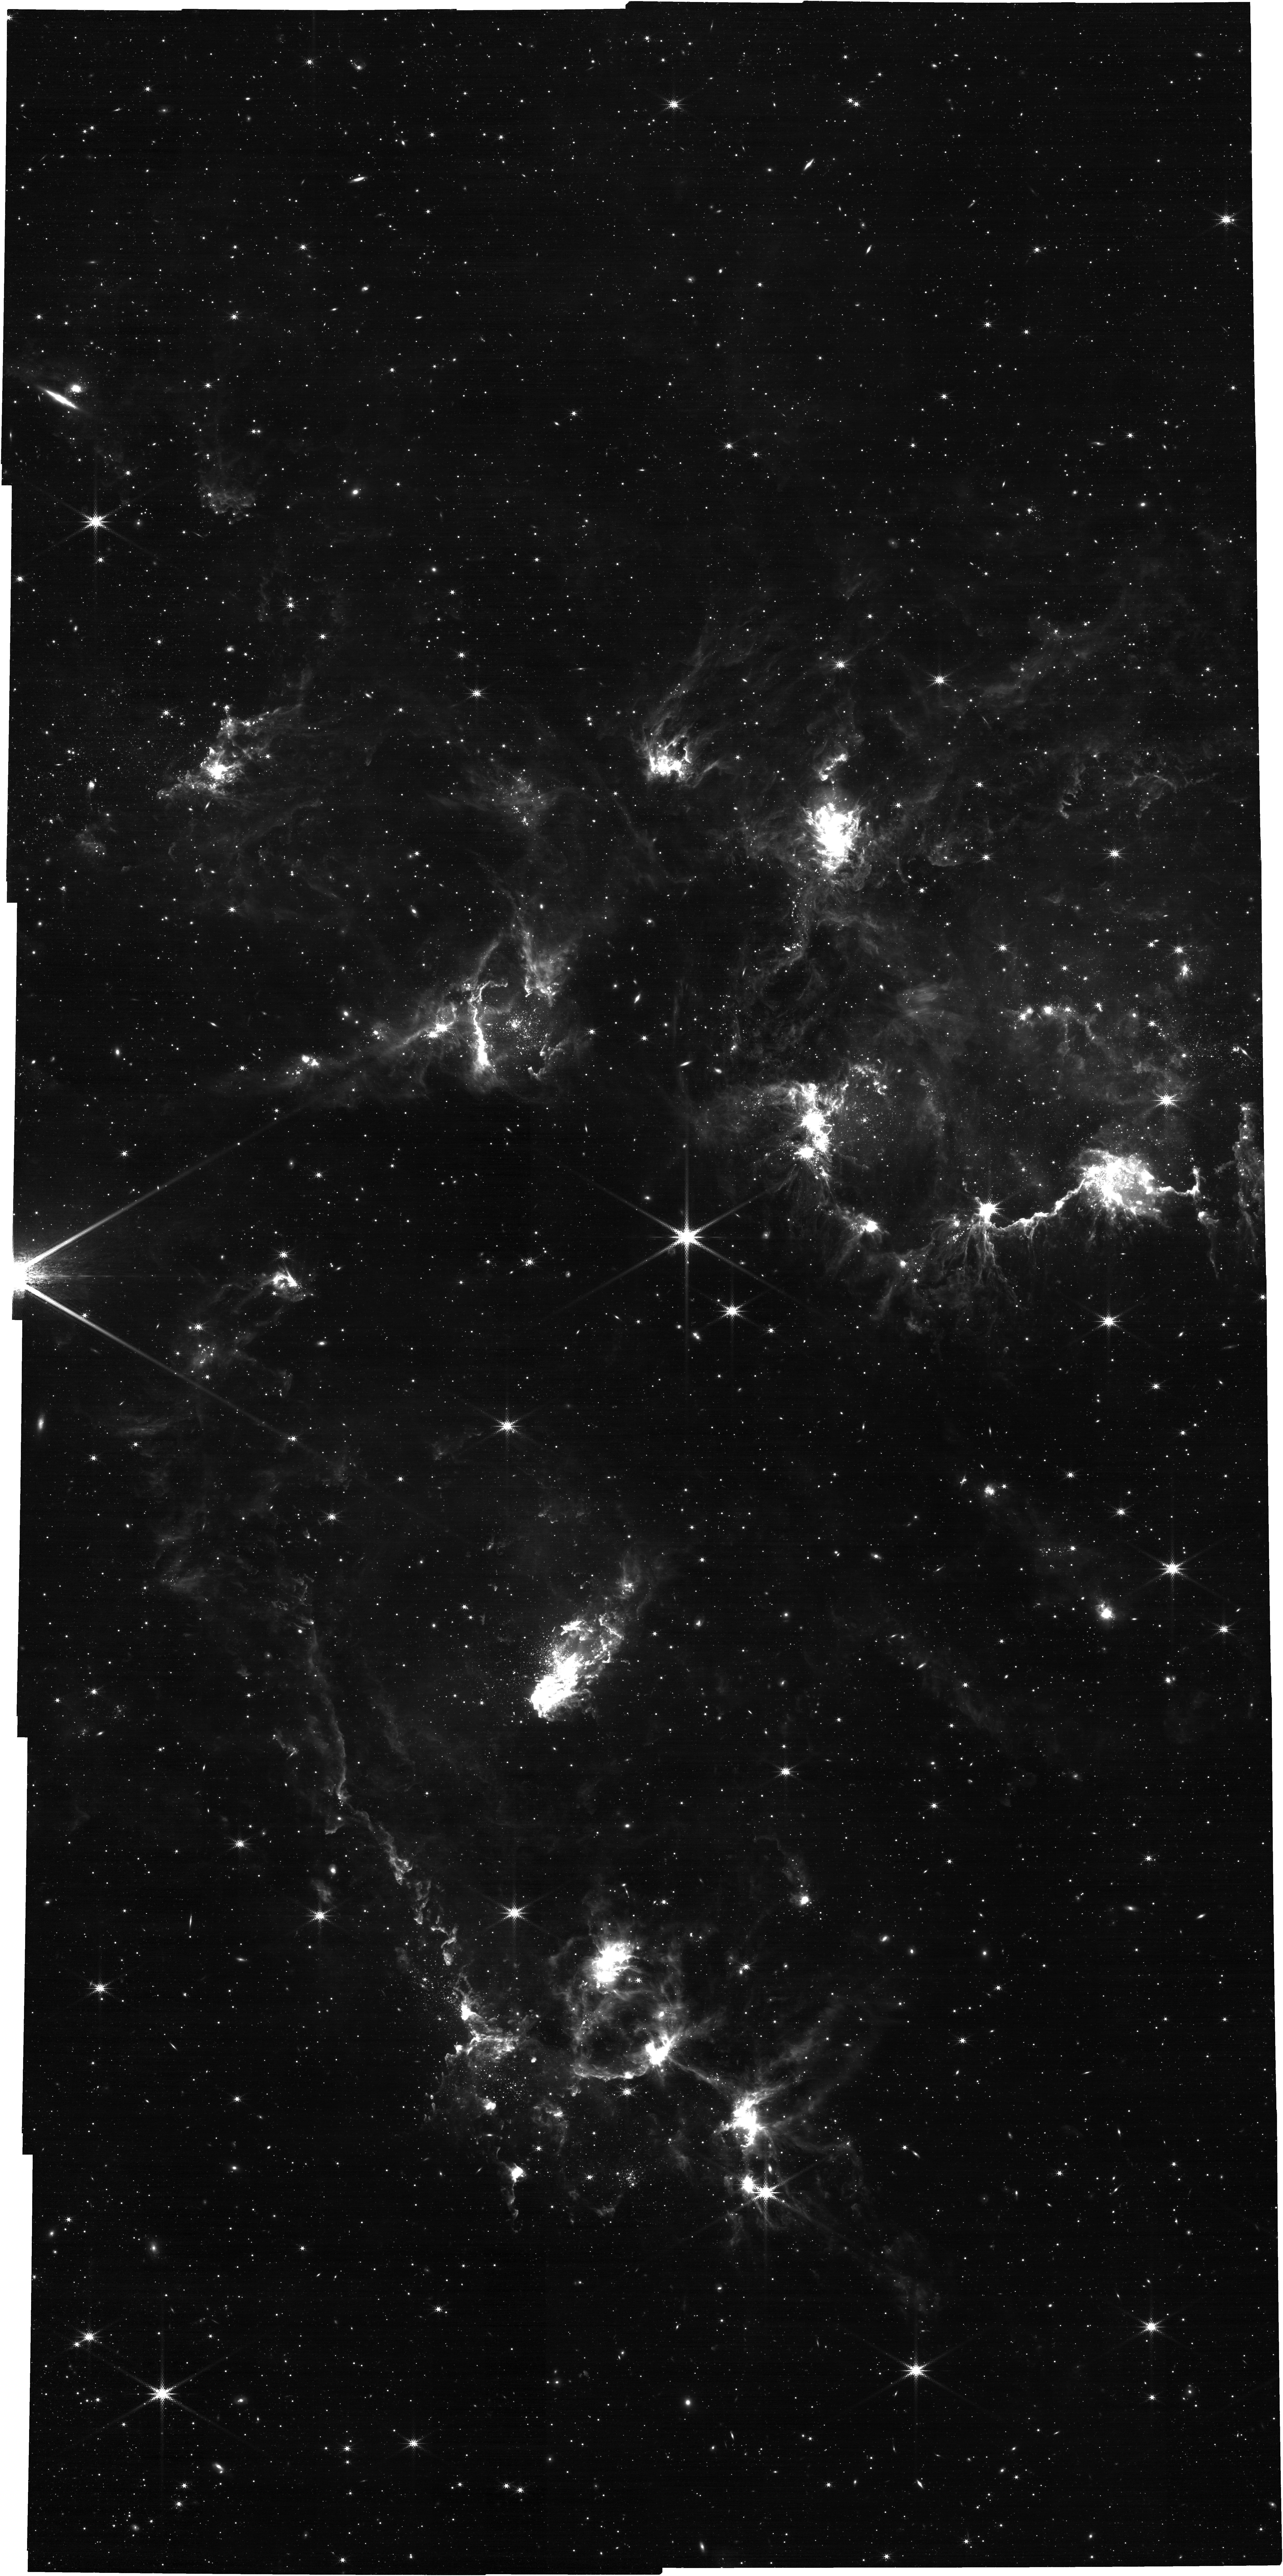
Target: N83
Instrument: NIRCAM
Filter: F335M
Exposure: 1.4 h
Observation ID: jw04567-o002_t001_nircam_clear-f335m

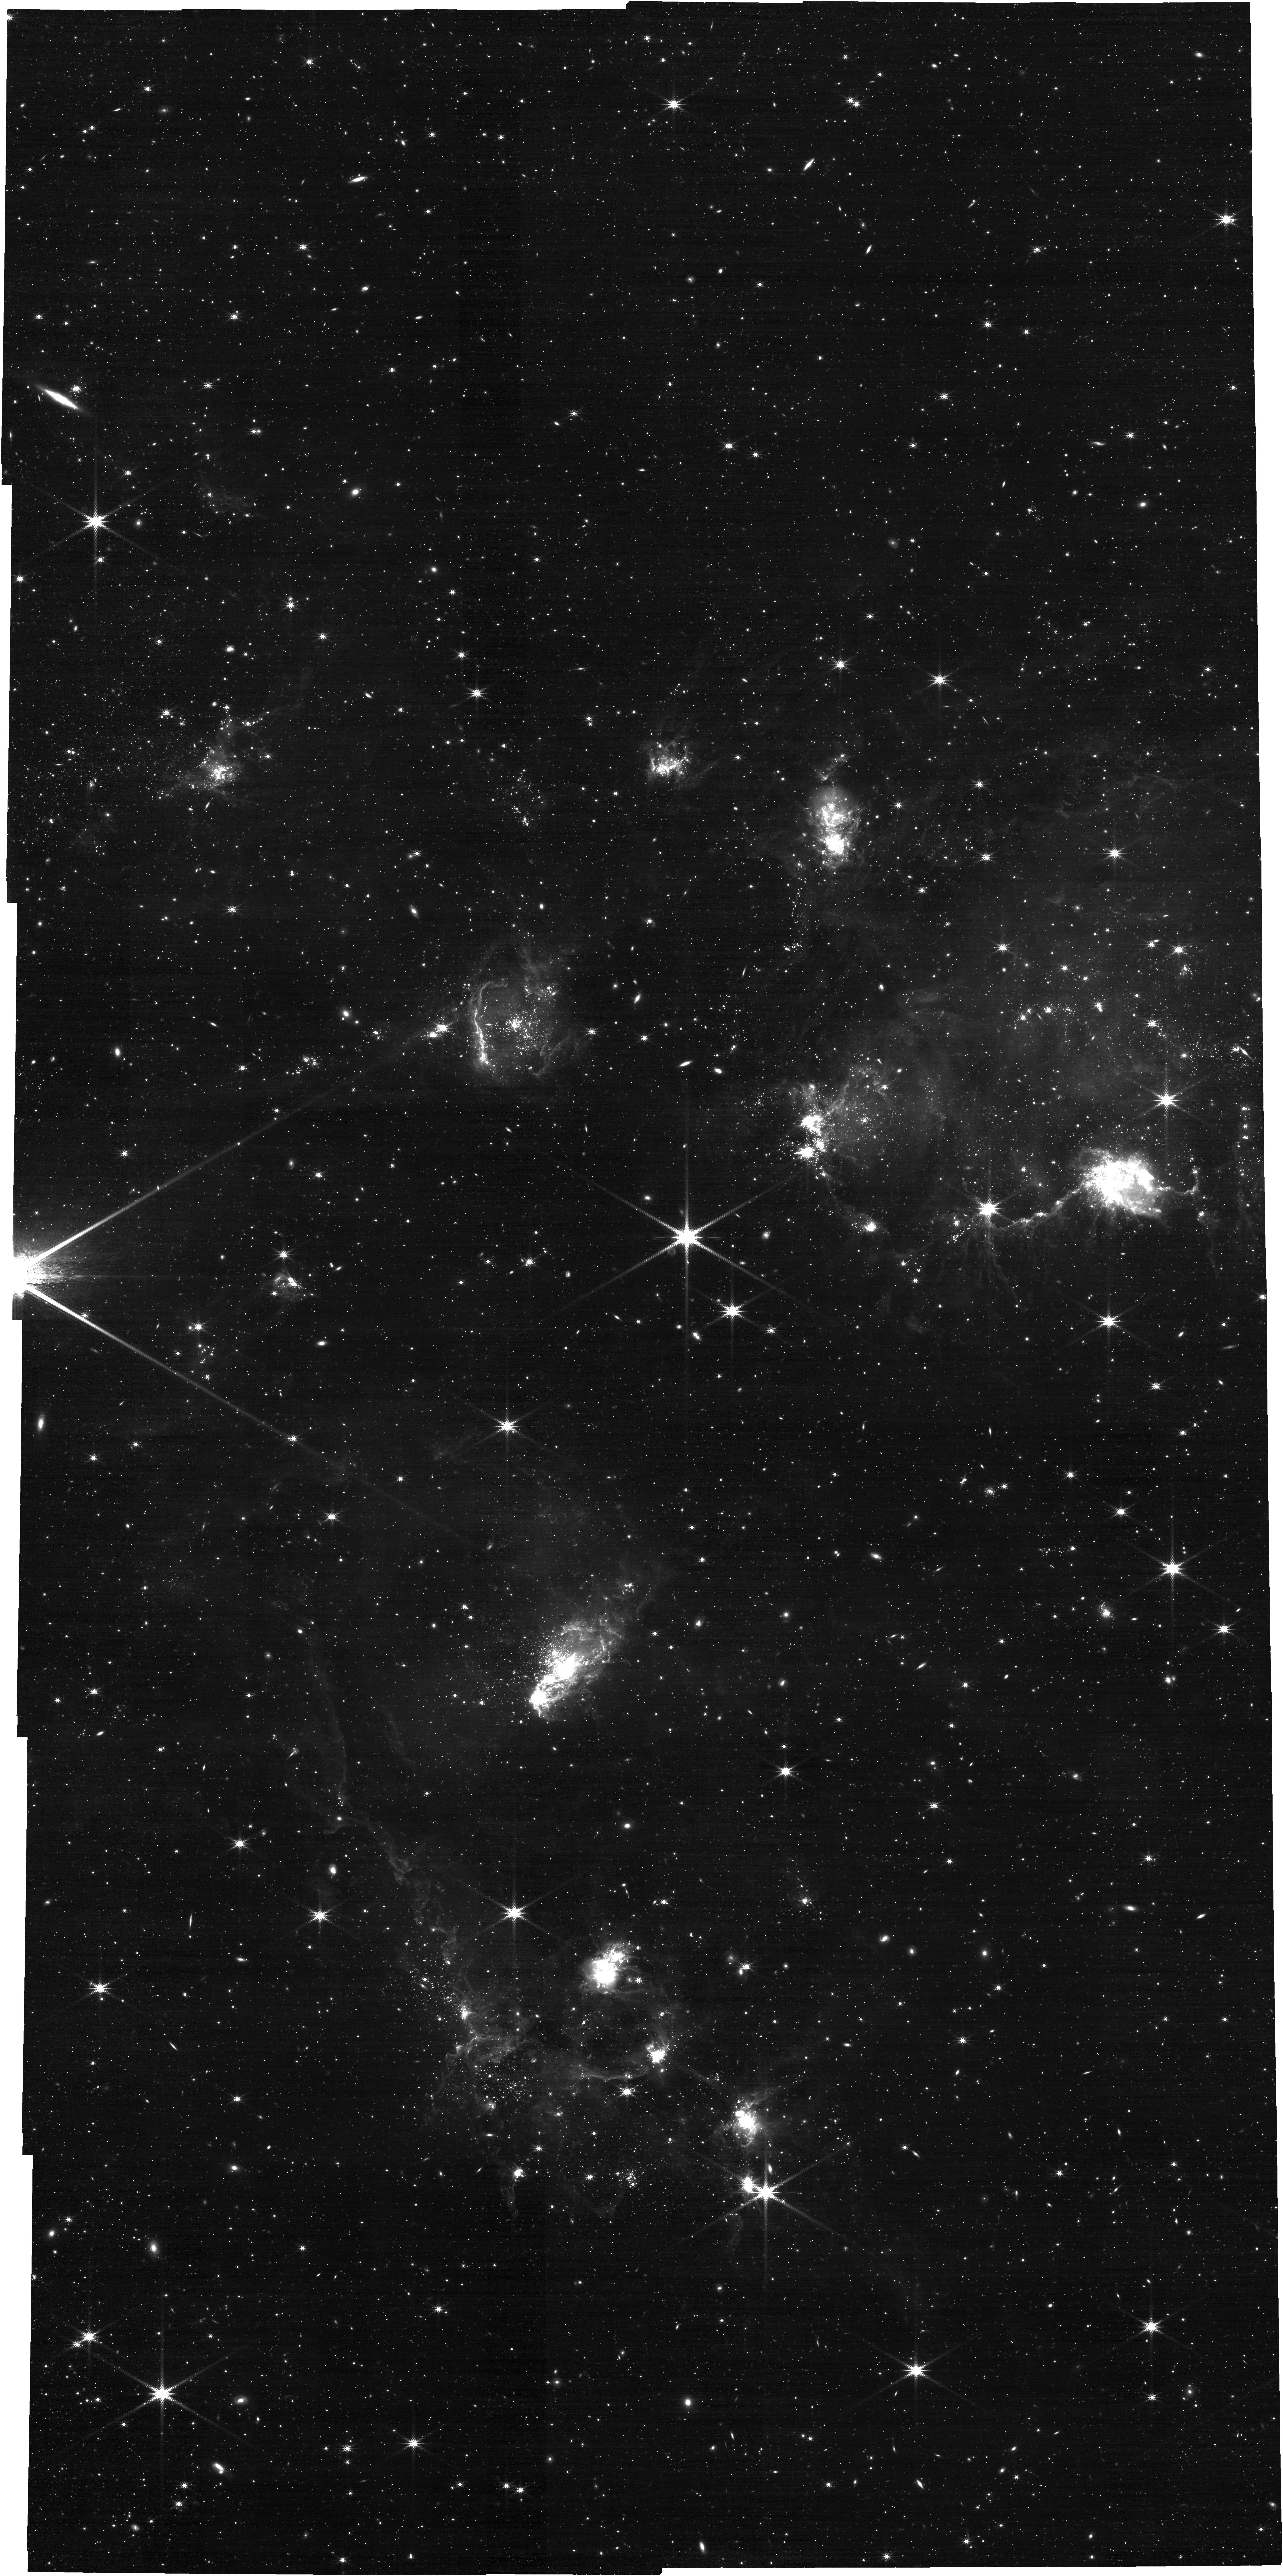
Target: N83
Instrument: NIRCAM
Filter: F300M
Exposure: 1.4 h
Observation ID: jw04567-o002_t001_nircam_clear-f300m

Winging the SMC: 3D Structure of the Interstellar Medium in the Tidally Distrupted Wing of the SMC (PI: Lindberg, Christina Willecke)

We propose to use resolved stellar populations to constrain the dynamical state of the interstellar medium (ISM) in star-forming regions N83/N84 of the Small Magellanic Cloud (SMC). Our proposal will use 15 orbits and 12 hours of HST and JWST time to cover a 12.5'x7.5' area of the SMC in 6 broad-band filters from near ultra-violet (NUV) to the near-infrared (NIR). By fitting the spectral energy distributions (SED) of resolved stars with broad wavelength coverage, we can simultaneously probe distance and line-of-sight extinction, enabling us to constrain distances to diffuse gas structures. The broadband SEDs will provide stellar and dust extinction physical parameters to complement existing observations of molecular gas (ALMA), ionized gas (Spitzer-IRS), and atomic hydrogen (GASKAP) in the region. With these results, we can map the 3D gas distribution in the region to see whether gas flows are colliding or diverging. These results will help us understand how tidal interactions between interacting galaxies are capable of fostering bursts of star formation. We aim to achieve the following objectives: (1) measure the definitive distance to the ISM in the SMC wing, providing vital model constraints for understanding the collision history between the SMC and LMC; (2) determine the relative distance between molecular clouds to gain insight into the dynamical state of the ISM in the region; (3) investigate the correlation between extinction and various phases of the ISM in low-metallicity environments.